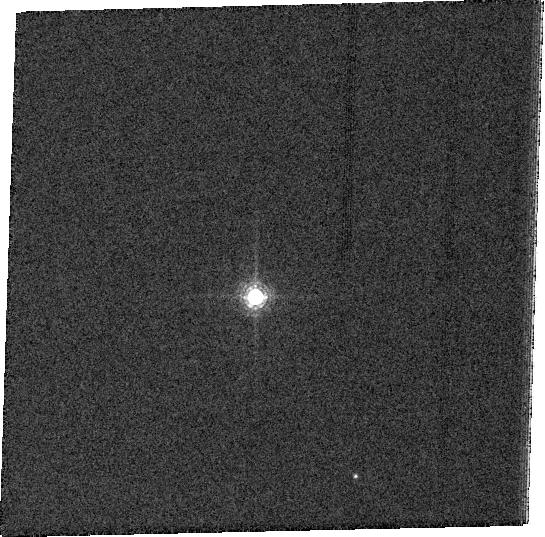
Target: GRW+70D5824. Instrument: ACS/WFC. Filter: FR782N. Exposure: 2 min. Observation ID: j9ha01010

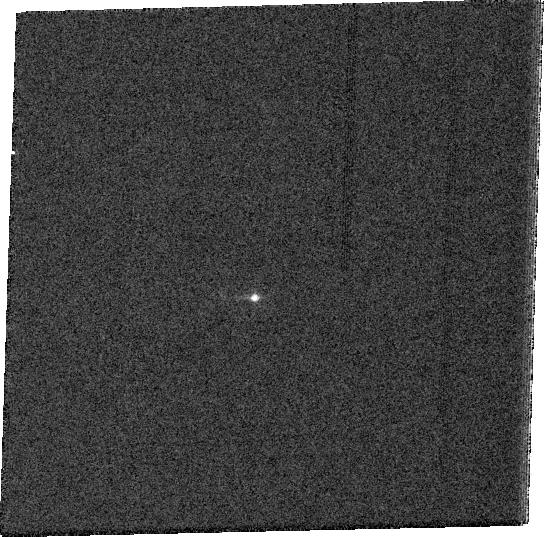
Target: GRW+70D5824. Instrument: ACS/WFC. Filter: FR1016N. Exposure: 2 min. Observation ID: j9ha01060

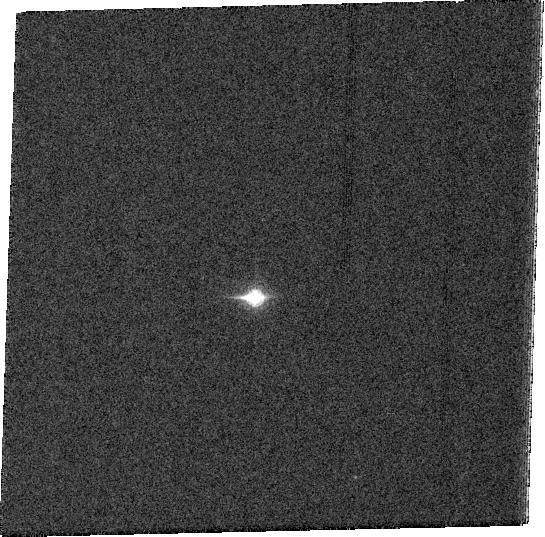
Target: GRW+70D5824. Instrument: ACS/WFC. Filter: FR931N. Exposure: 2 min. Observation ID: j9ha01050

Monochromatic PSF in the red (PI: Riess, Adam)

This is a request to use 1 orbit, the last in Cycle 13 of the ACS calibration contingency pool, to characterize the monochromatic PSF in the red. For programs which need to do careful photometry in the F850lp filter this is sorely needed. The problem is that f850lp contains a superposition of monochromatic PSFs in the region where its shape is changing rapidly. A catalog of monochromatic PSFs would be useful to produce the appropriate superposition seen in f850lp. The idea is this program is to use the ramp filters, FR853N, FR931N, FR1016N to step a bright star every ~200 Angstroms or so, using the dither box pattern at each wavelength. The measurements can be done in a single orbit and are best done soon (in 3 gyro mode if possible).